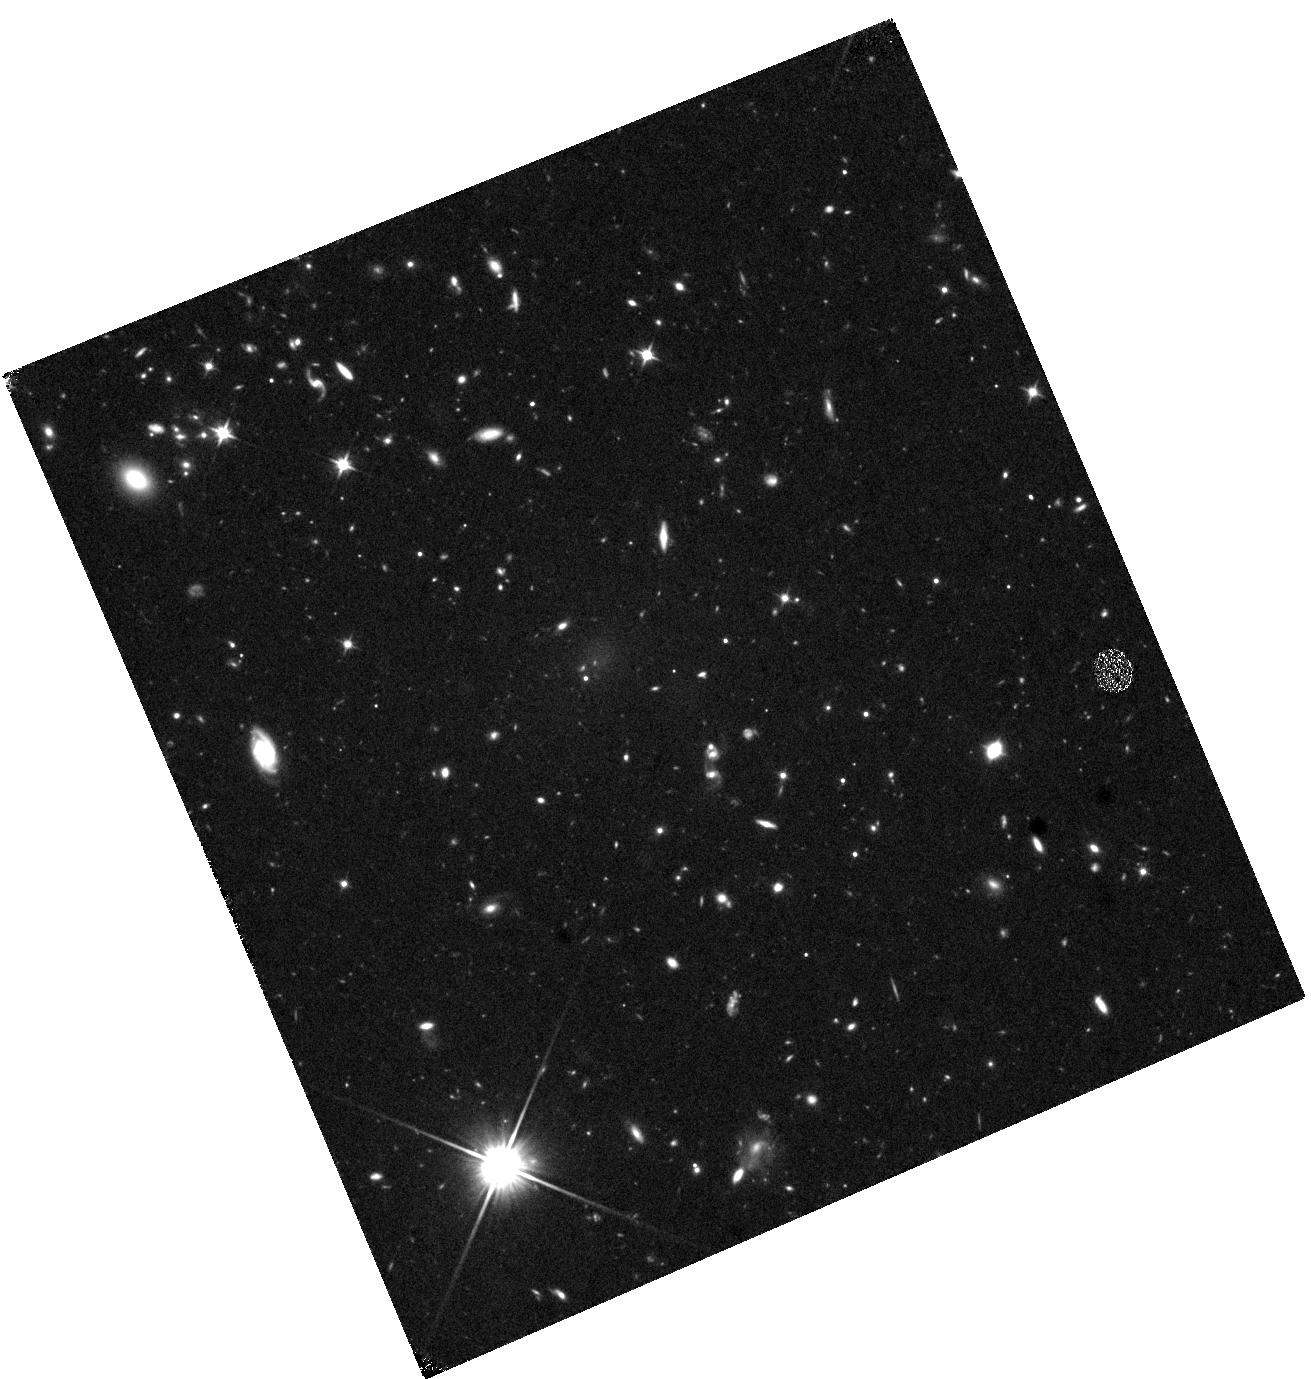
Target: WISEJ2243-1458
Instrument: WFC3/IR
Filter: F110W
Exposure: 40 min
Observation ID: hst_16243_14_wfc3_ir_f110w_ieer14

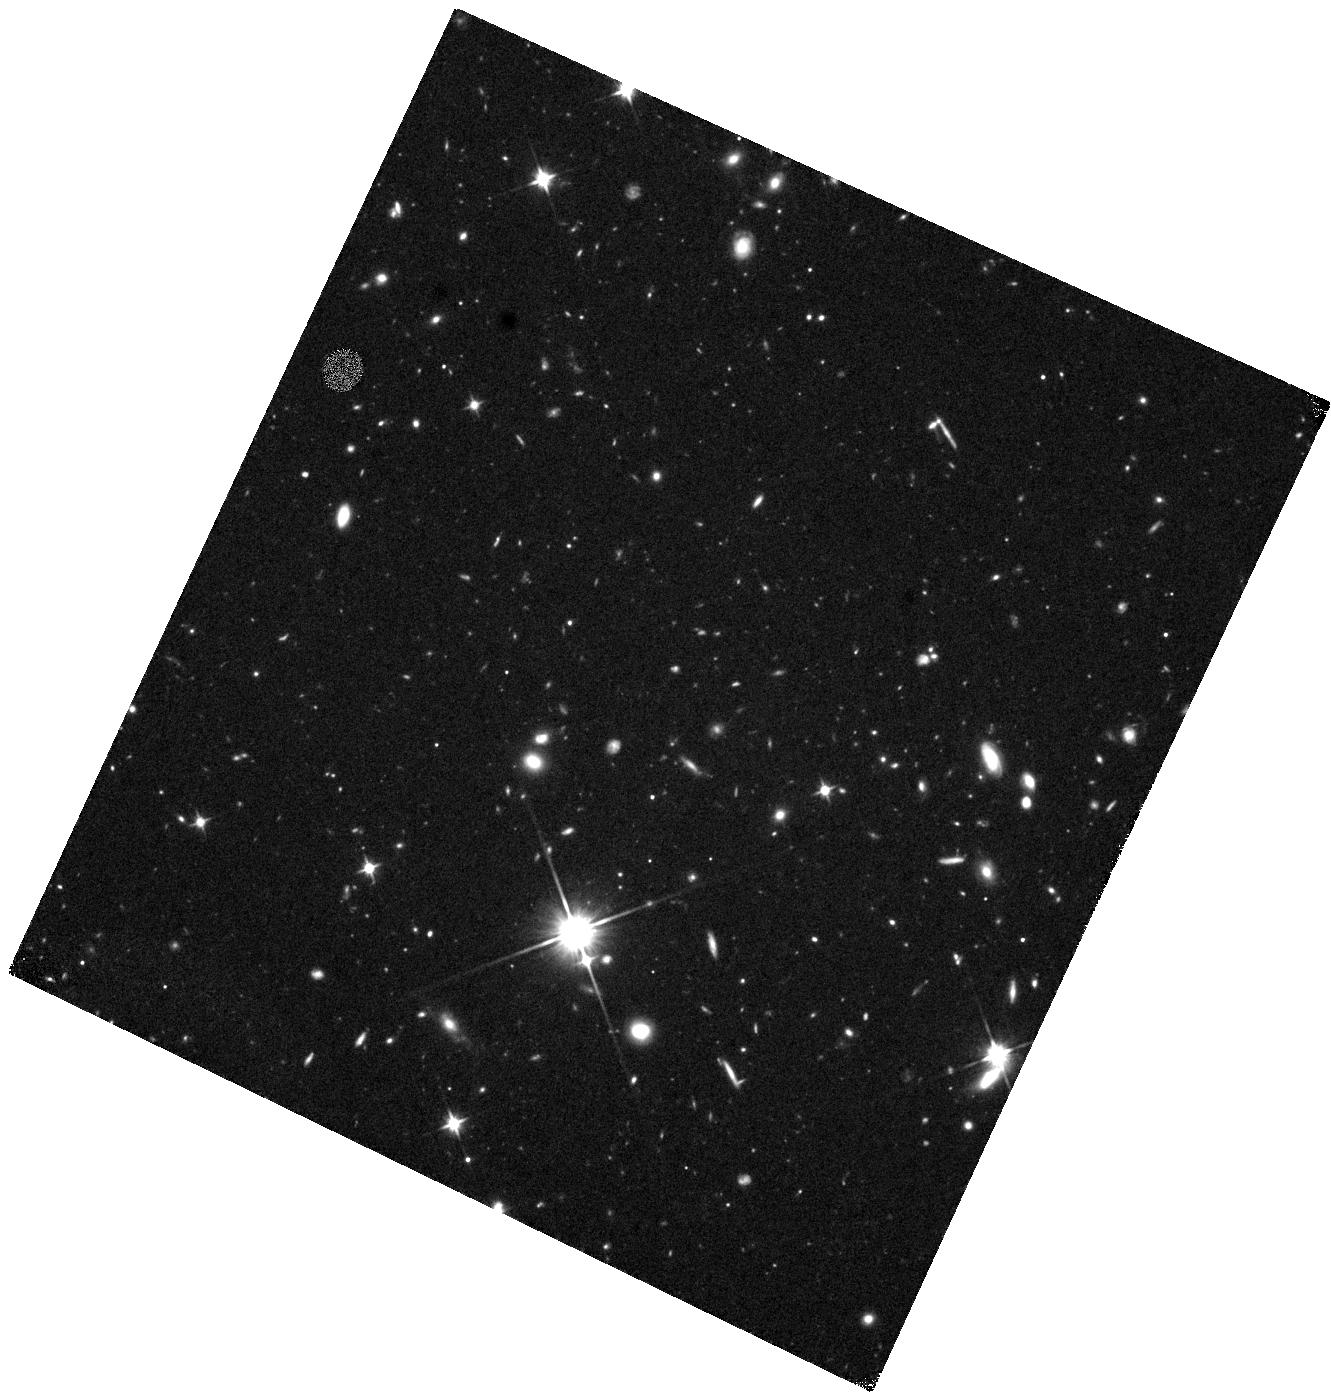
Target: WISEJ0938+0634
Instrument: WFC3/IR
Filter: F110W
Exposure: 40 min
Observation ID: hst_16243_04_wfc3_ir_f110w_ieer04

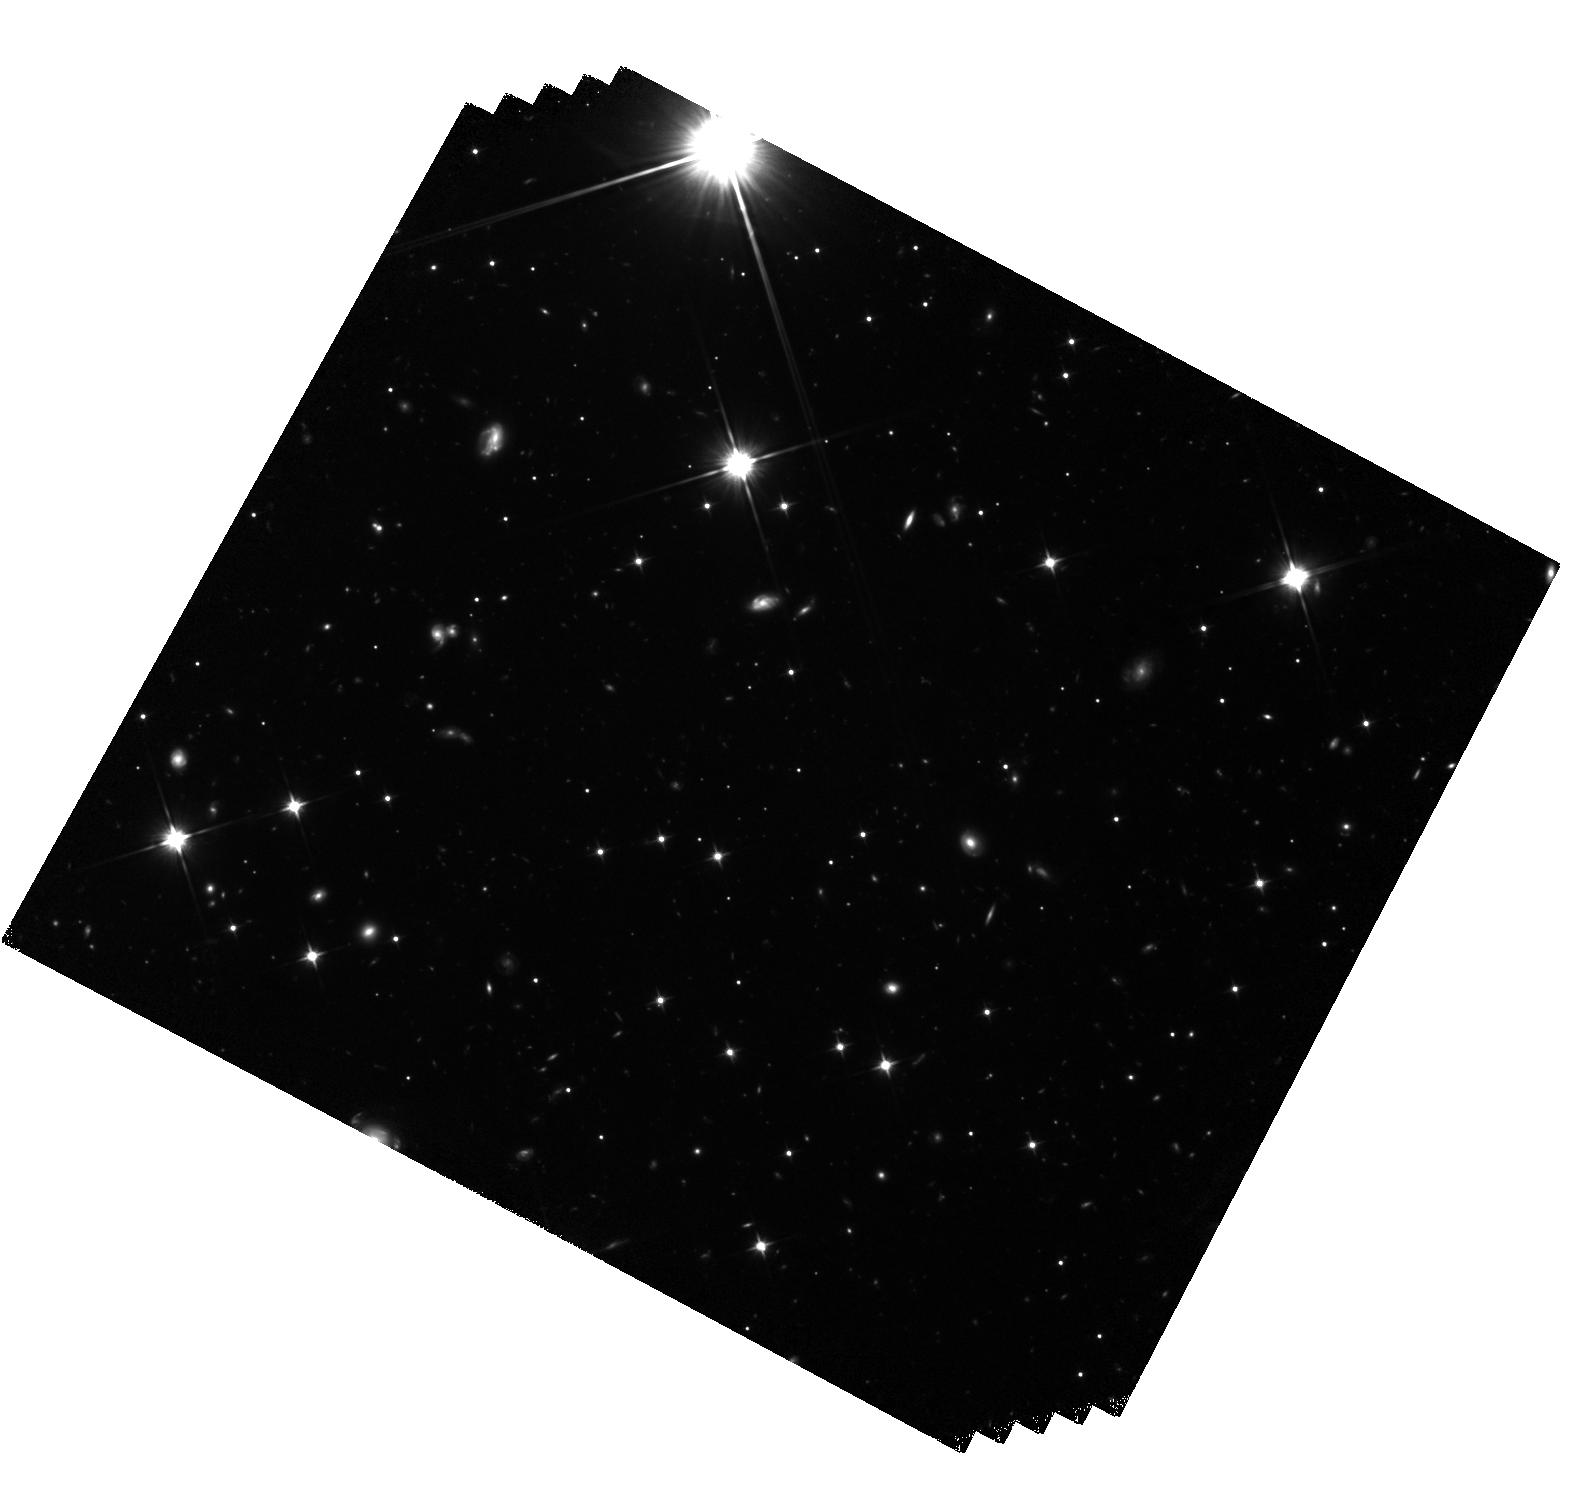
Target: WISEJ1446-2317
Instrument: WFC3/IR
Filter: F110W
Exposure: 3.3 h
Observation ID: hst_16243_10_wfc3_ir_f110w_ieer10

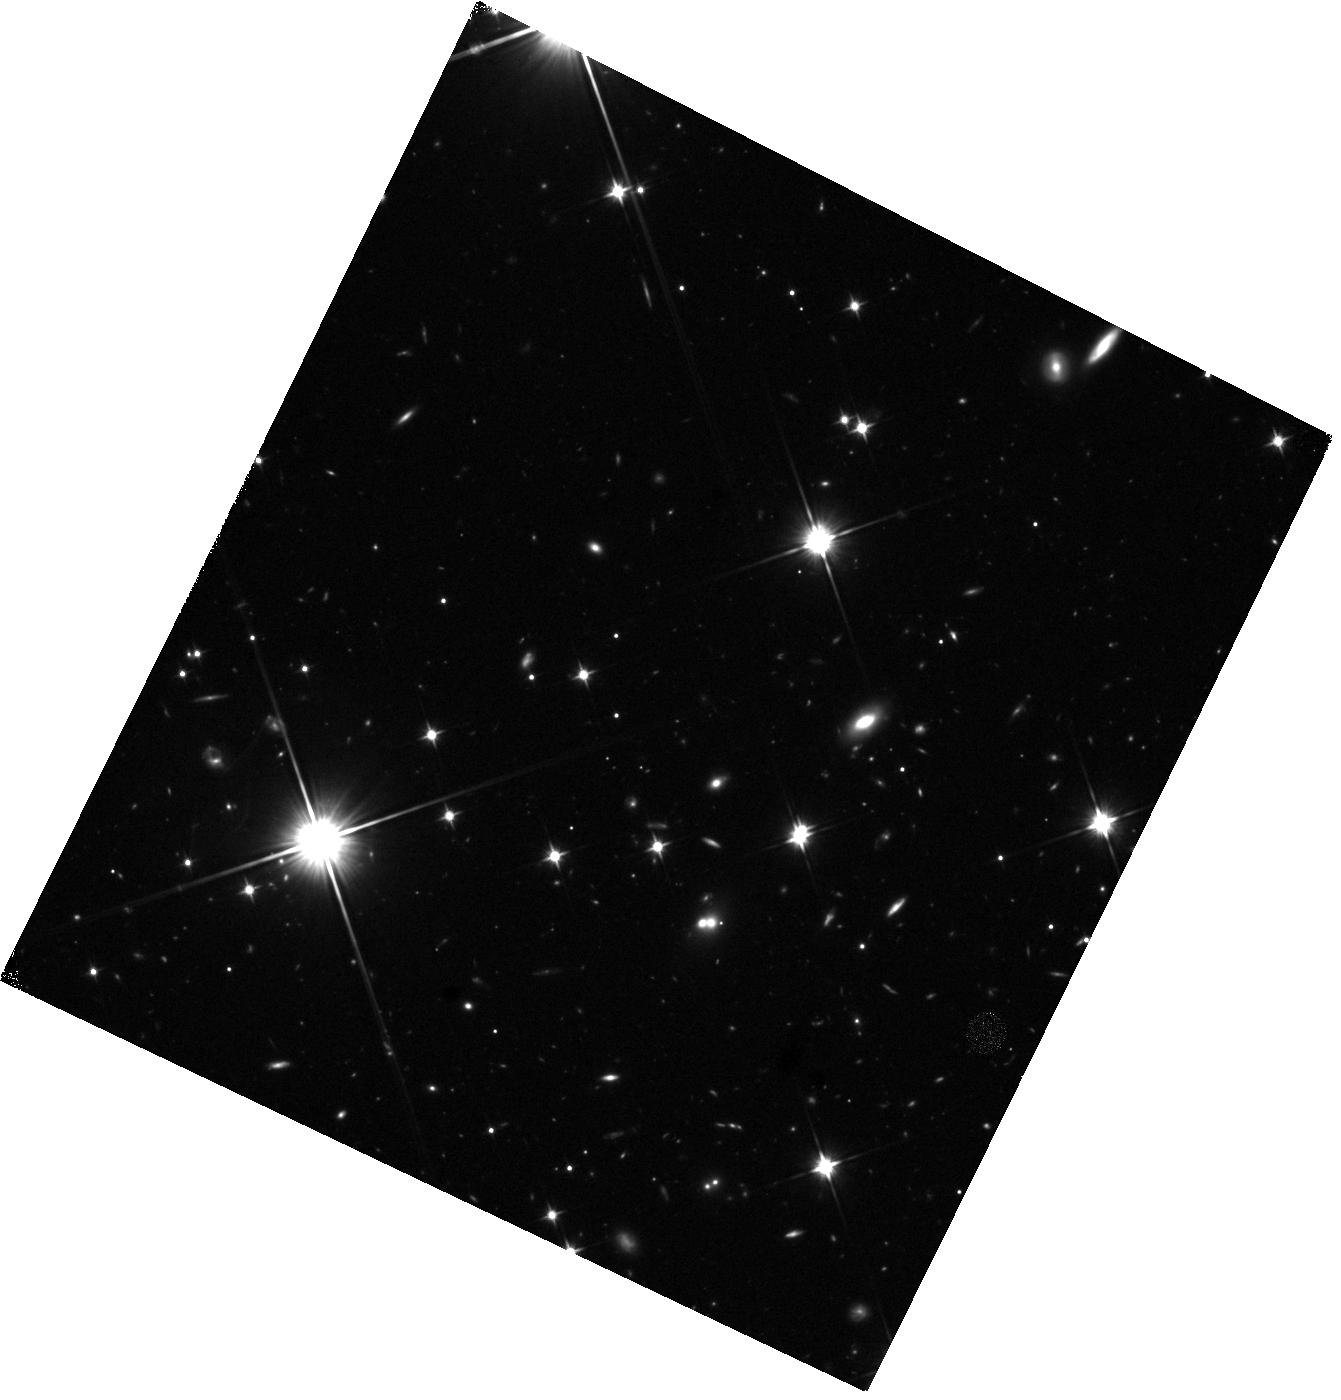
Target: WISEJ2355+3804
Instrument: WFC3/IR
Filter: F110W
Exposure: 40 min
Observation ID: hst_16243_z6_wfc3_ir_f110w_ieerz6

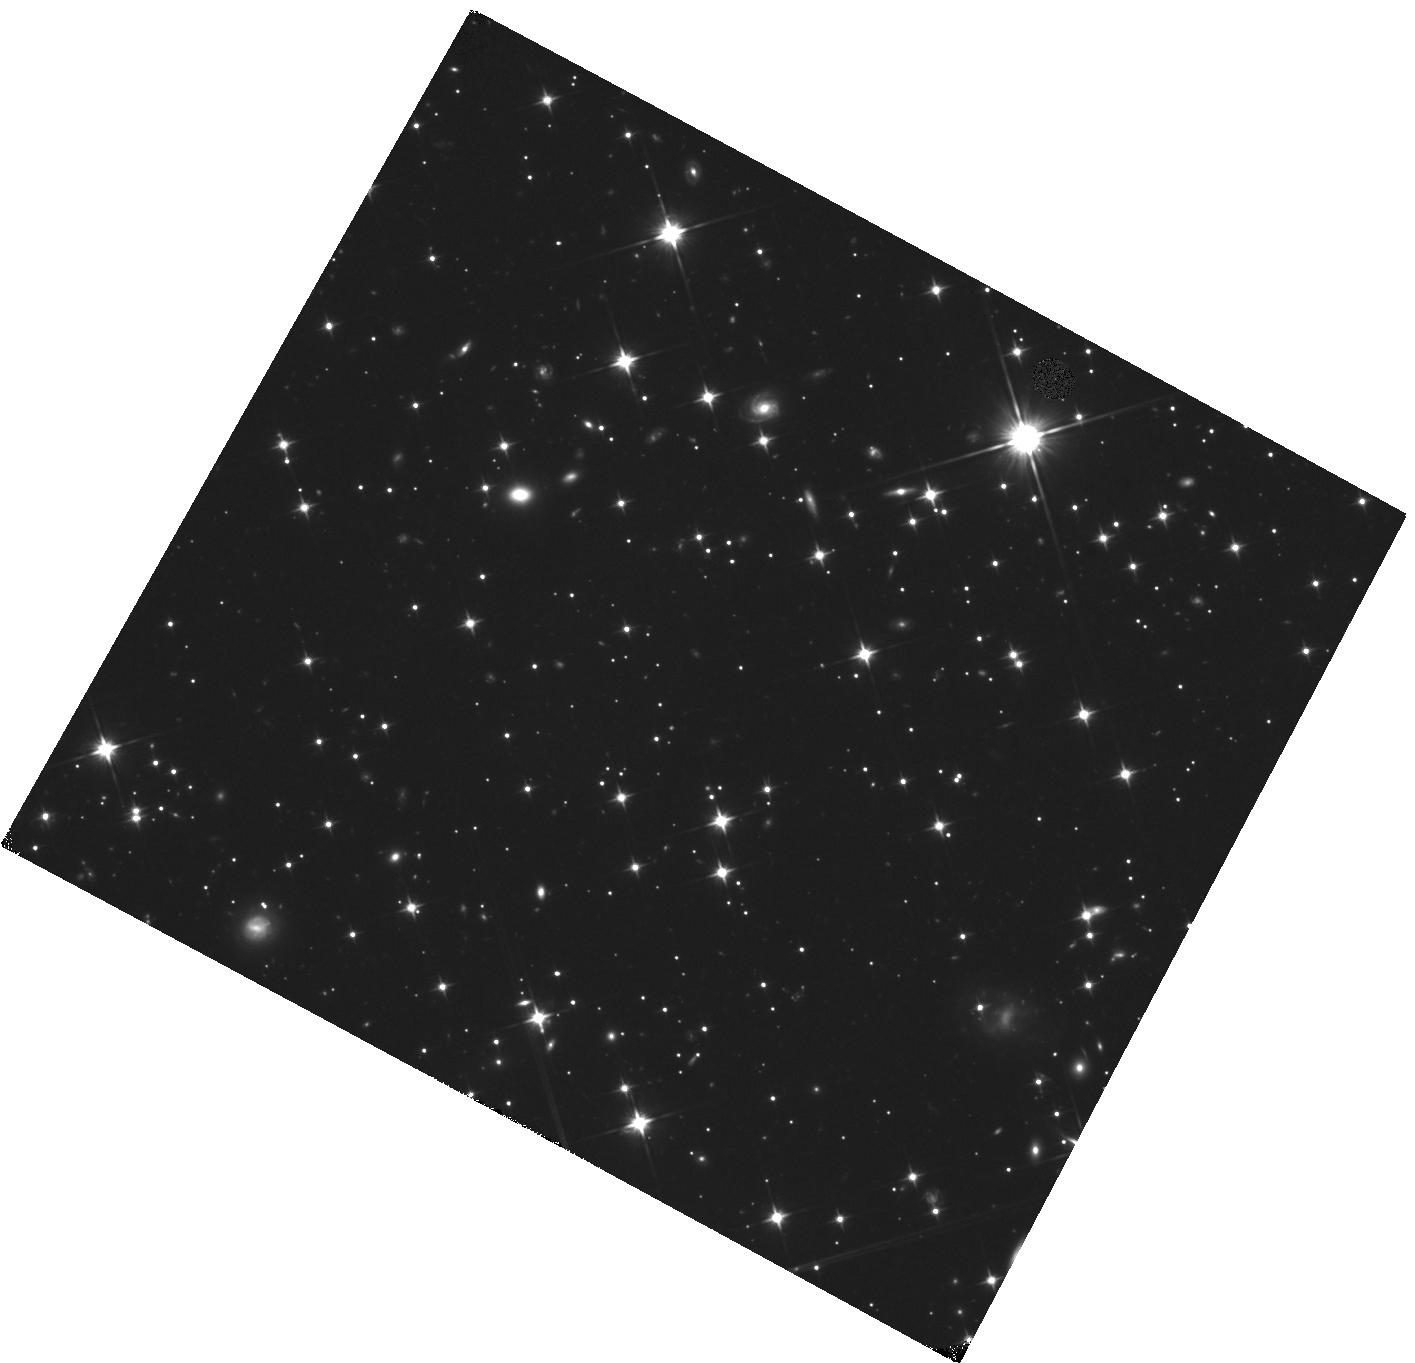
Target: WISEJ1359-4352
Instrument: WFC3/IR
Filter: F110W
Exposure: 40 min
Observation ID: hst_16243_09_wfc3_ir_f110w_ieer09

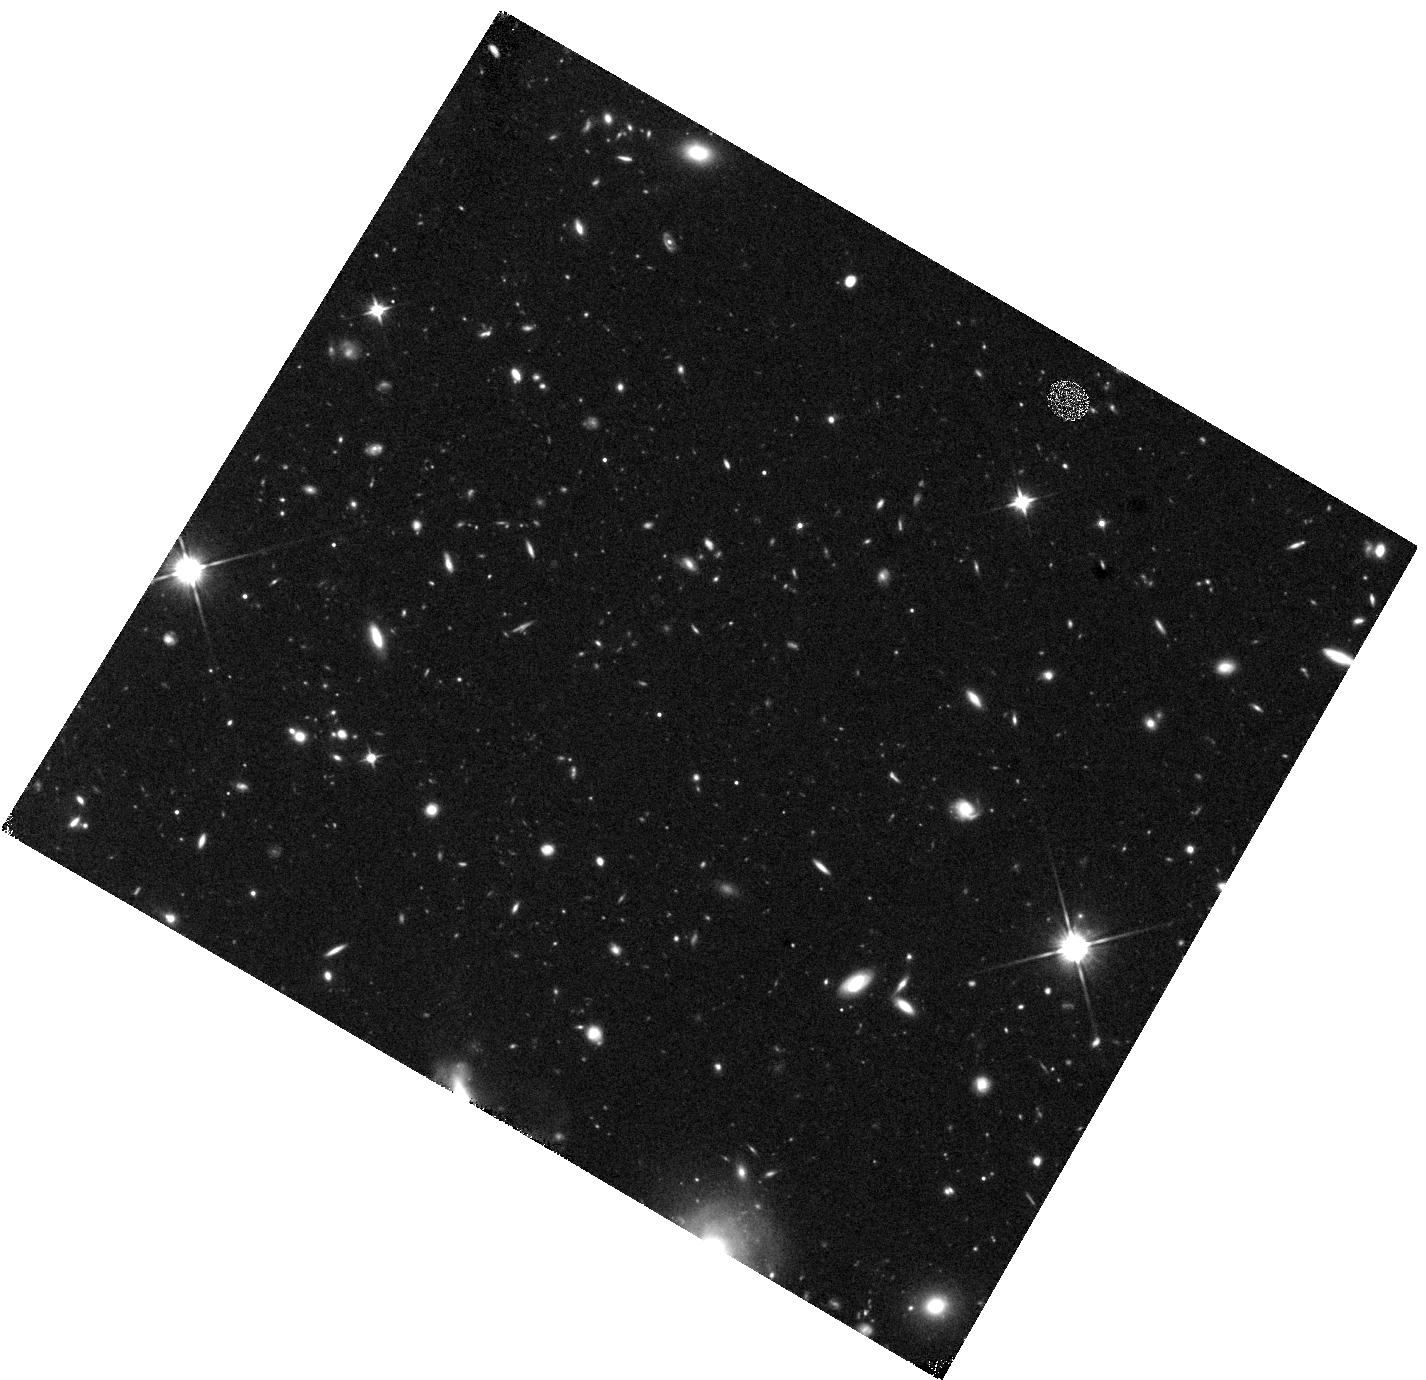
Target: WISEJ0859+5349
Instrument: WFC3/IR
Filter: F110W
Exposure: 40 min
Observation ID: hst_16243_03_wfc3_ir_f110w_ieer03

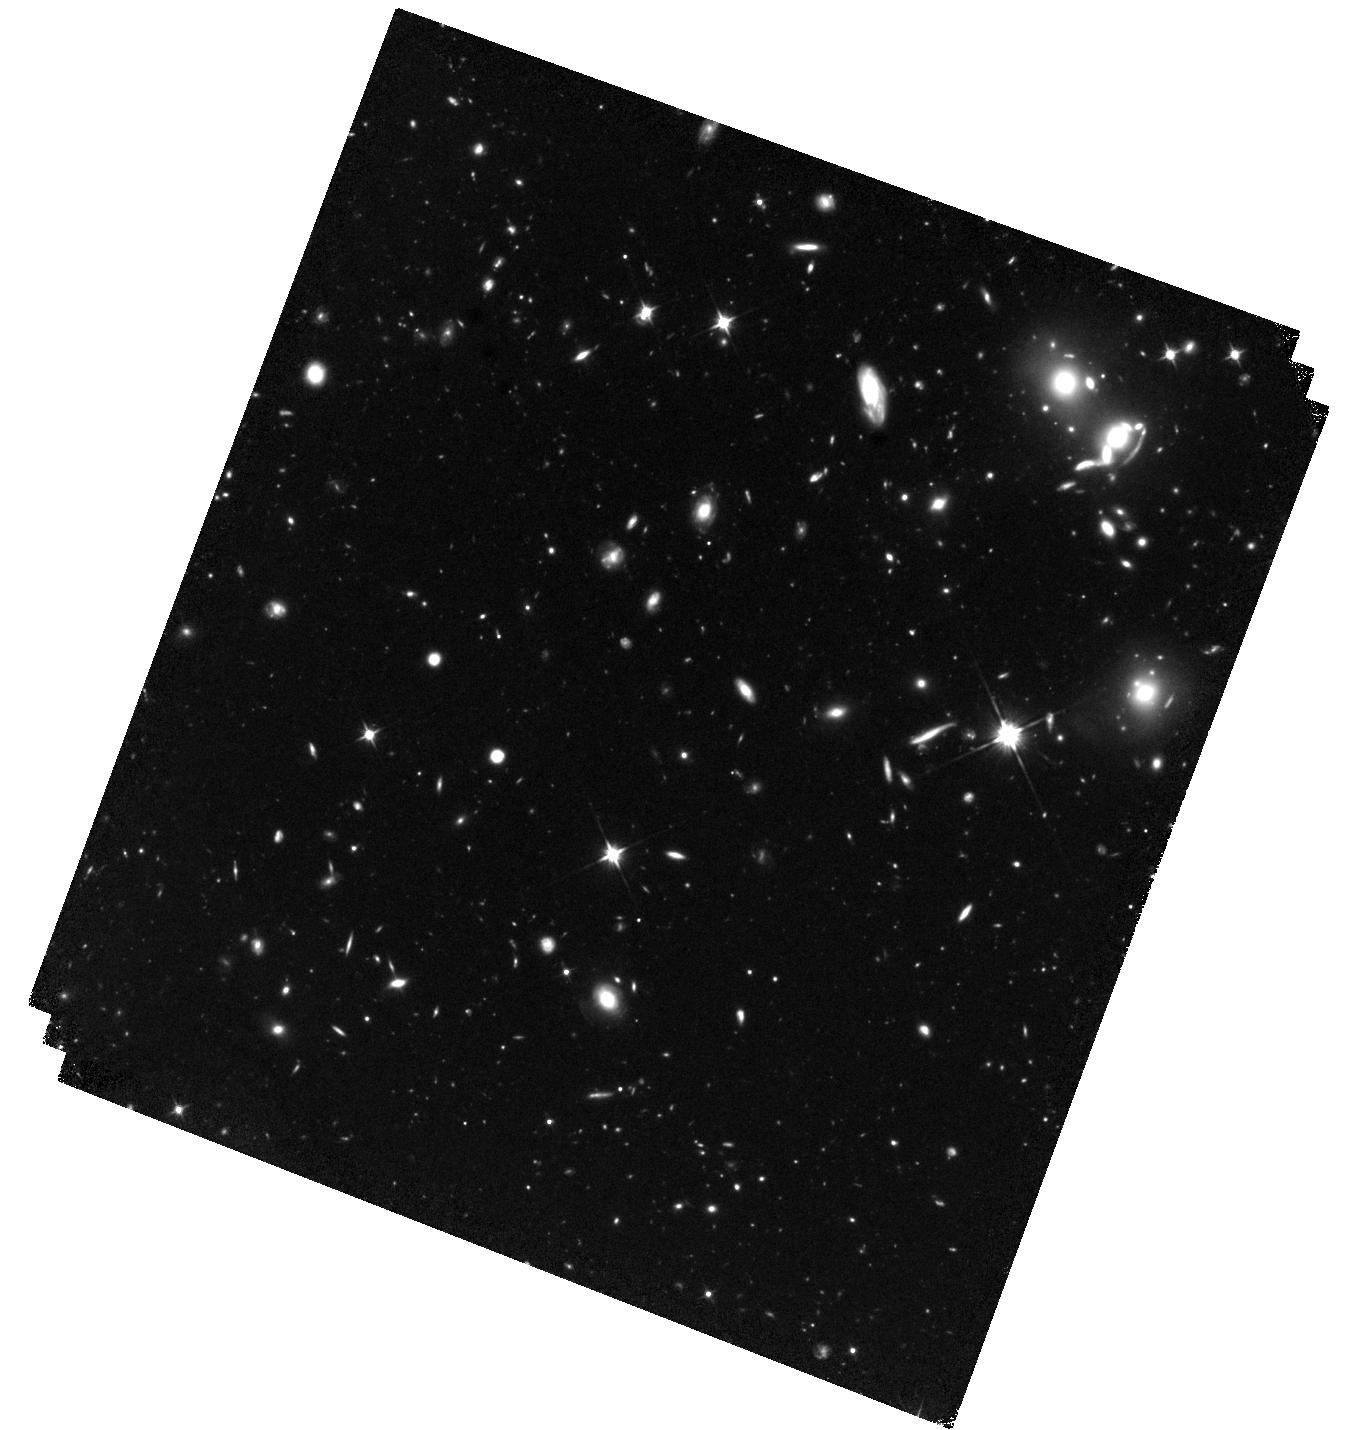
Target: WISEJ1257+7153
Instrument: WFC3/IR
Filter: F110W
Exposure: 2 h
Observation ID: hst_16243_08_wfc3_ir_f110w_ieer08

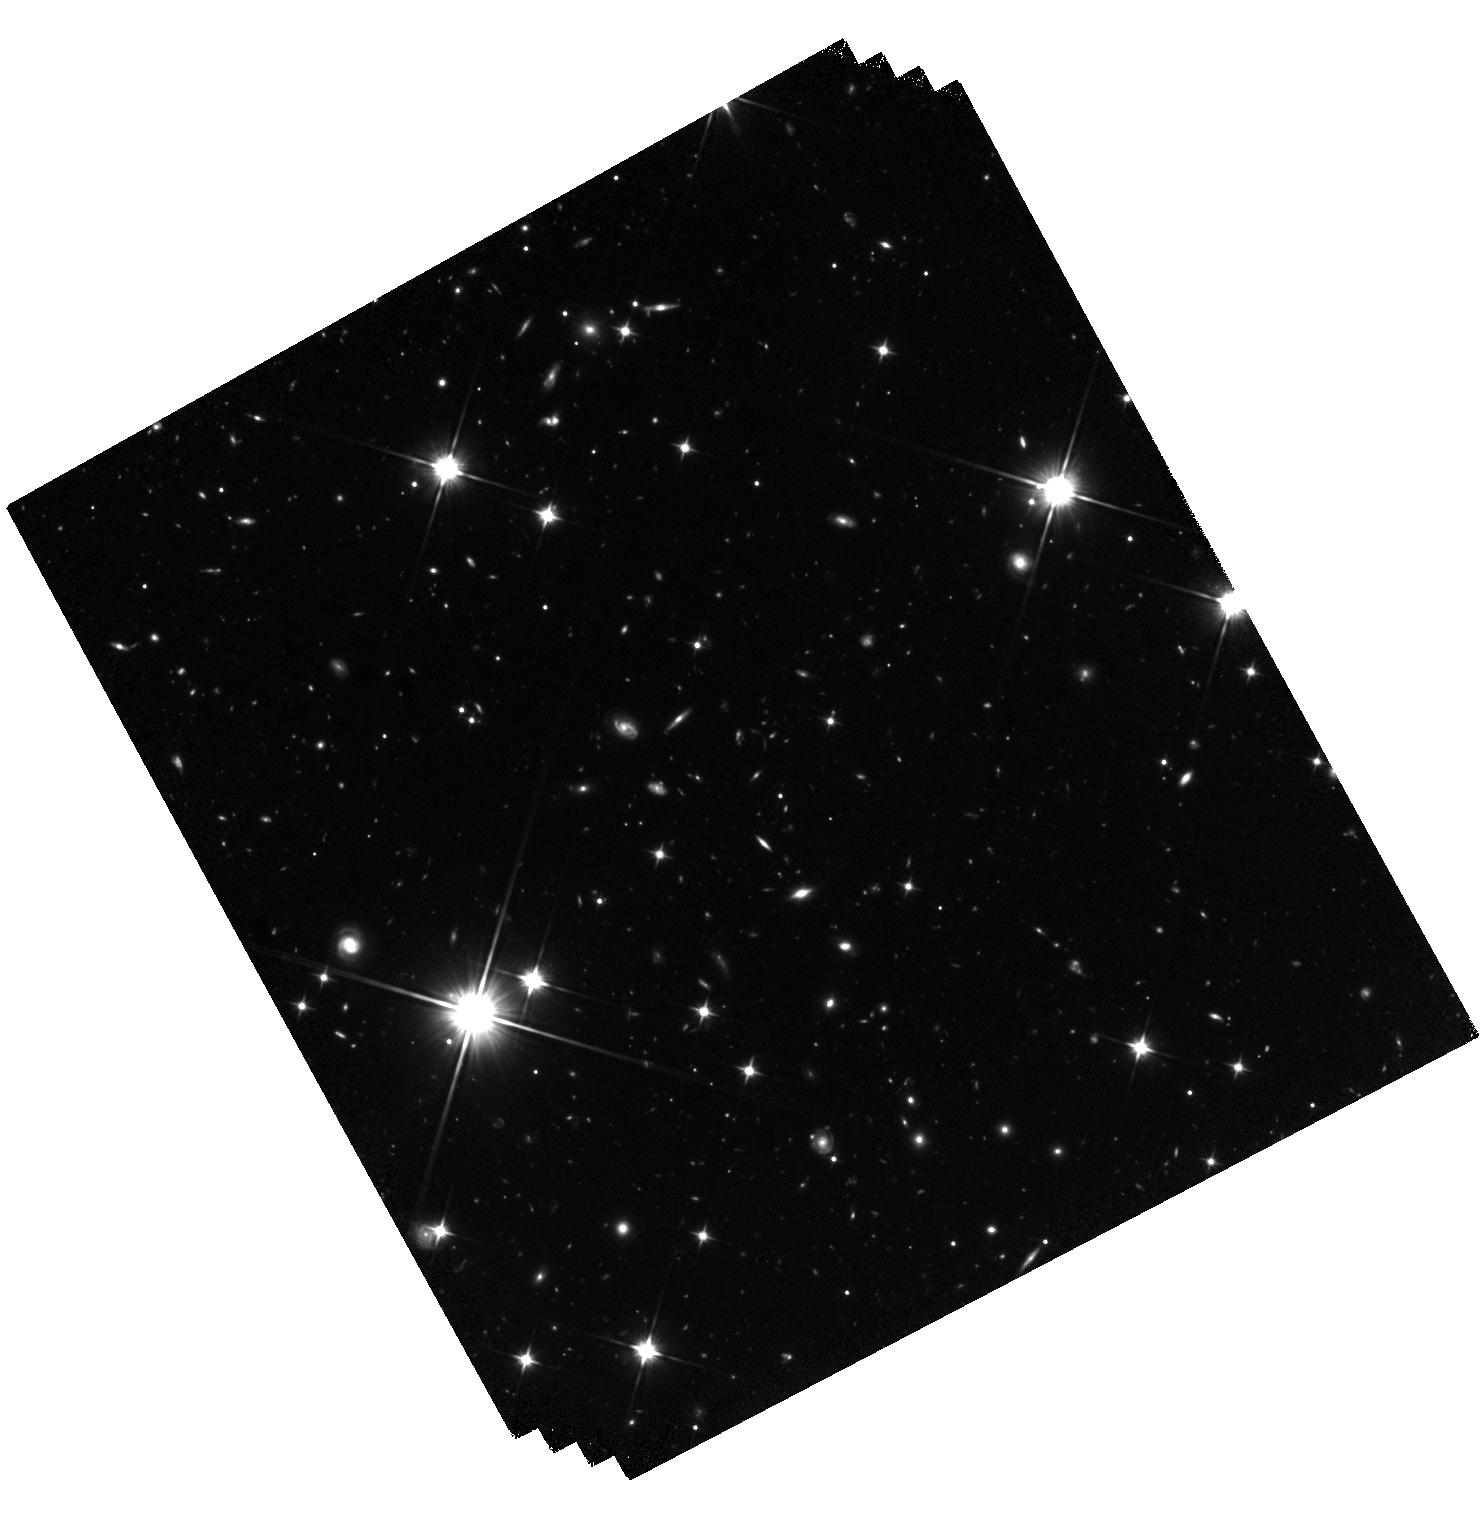
Target: WISEJ2230+2549
Instrument: WFC3/IR
Filter: F110W
Exposure: 2.7 h
Observation ID: hst_16243_12_wfc3_ir_f110w_ieer12

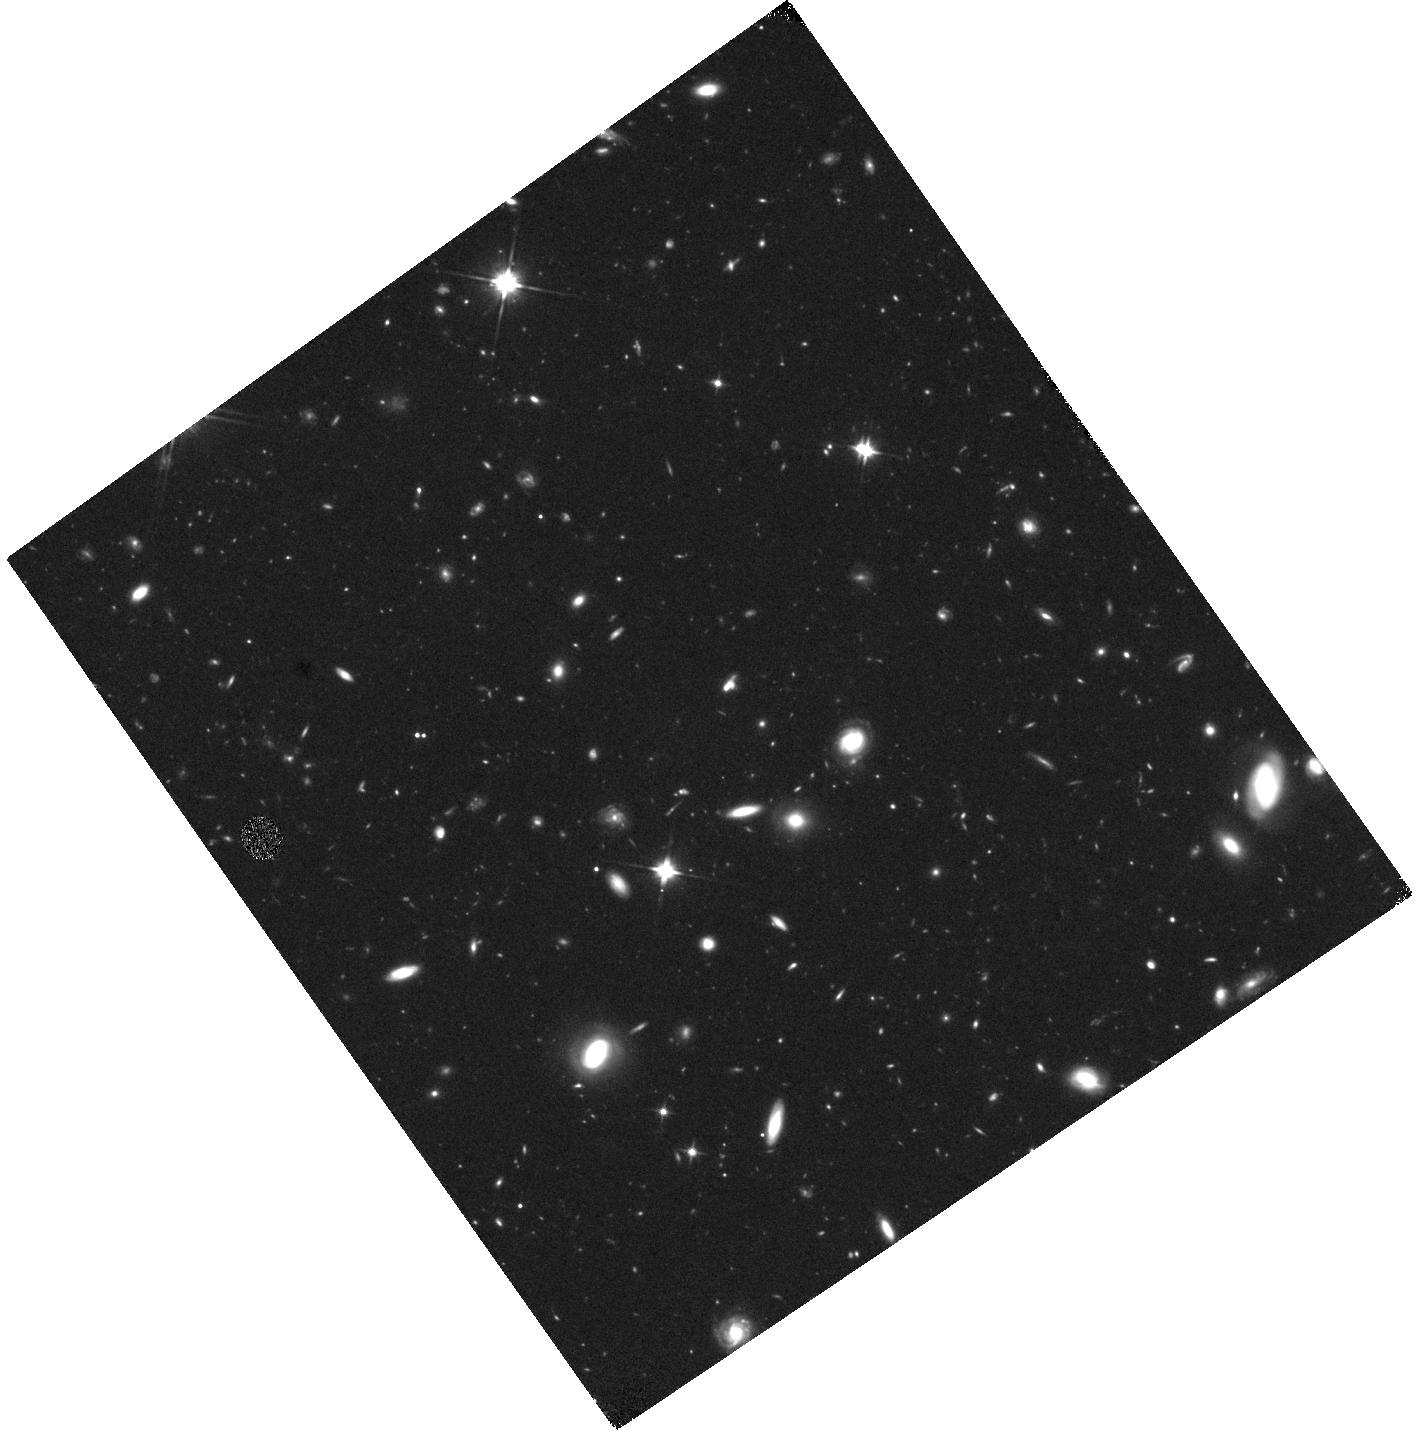
Target: WISEJ0402-2651
Instrument: WFC3/IR
Filter: F110W
Exposure: 40 min
Observation ID: hst_16243_02_wfc3_ir_f110w_ieer02

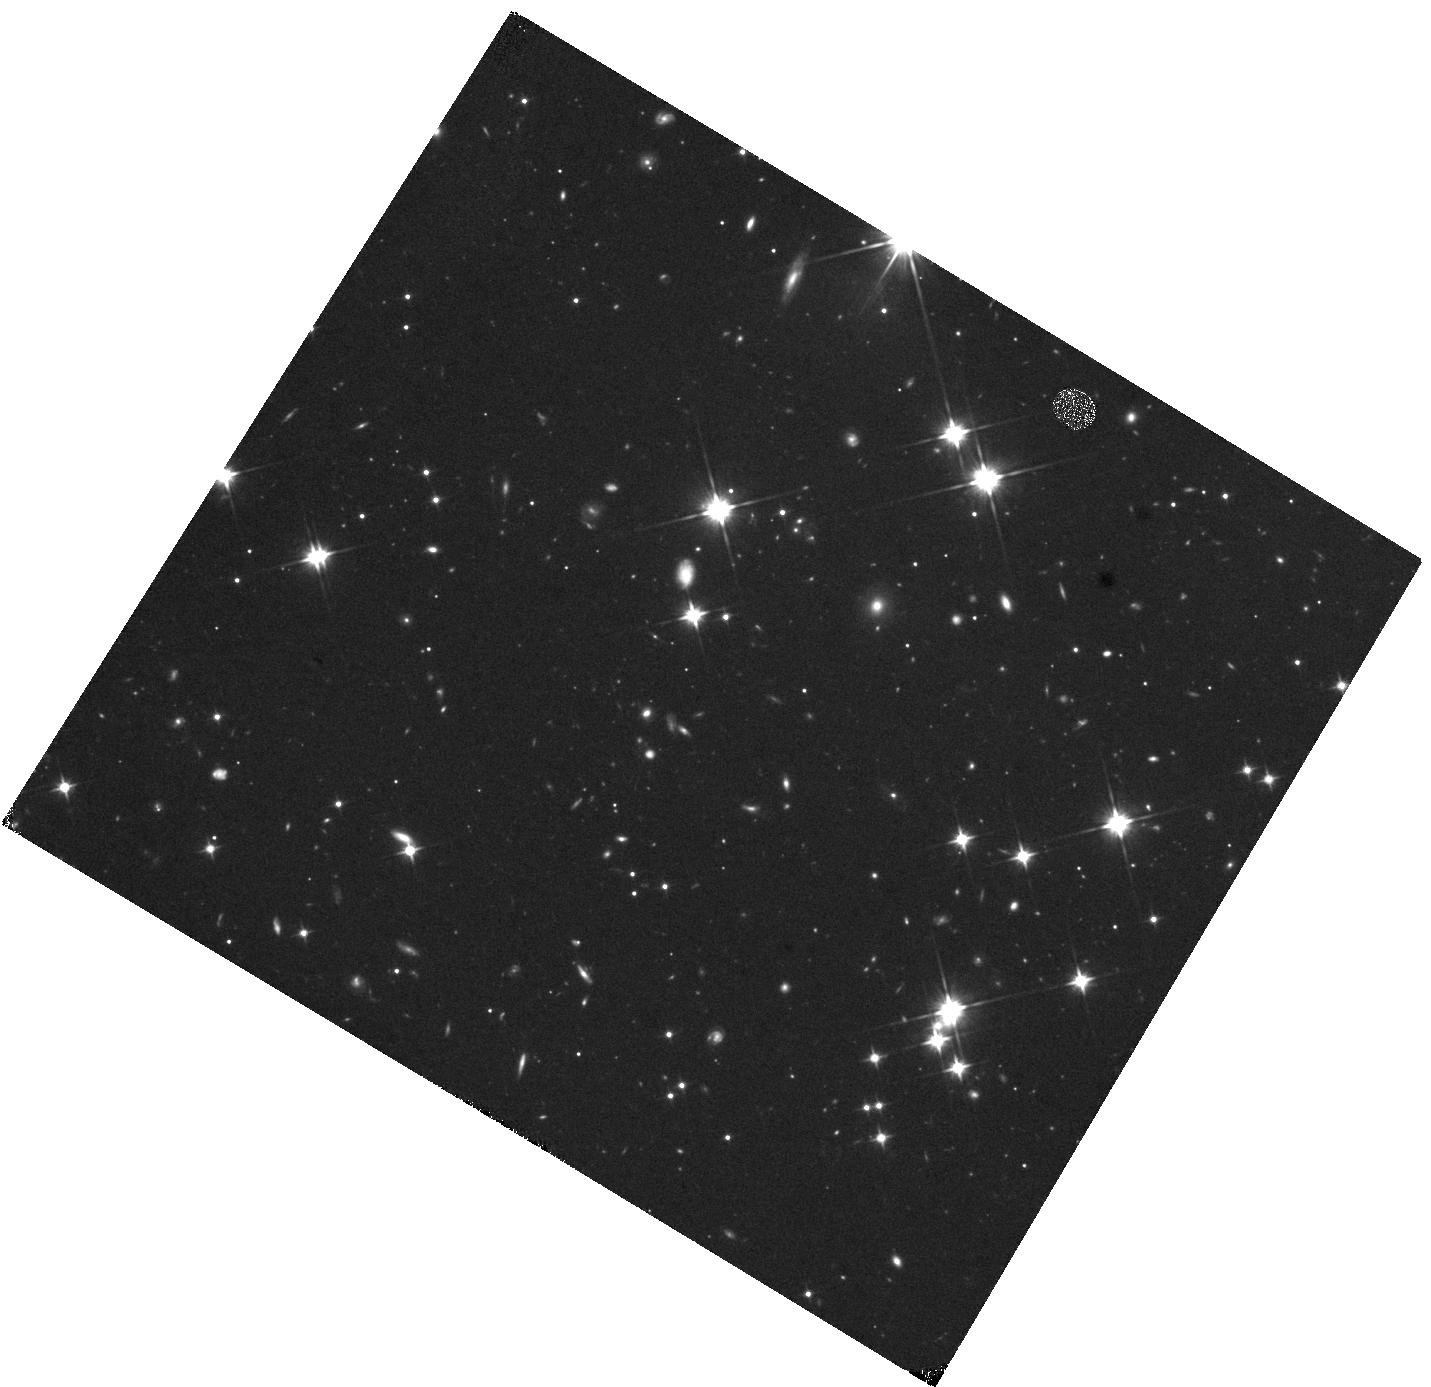
Target: WISEJ1534-1043
Instrument: WFC3/IR
Filter: F110W
Exposure: 40 min
Observation ID: hst_16243_11_wfc3_ir_f110w_ieer11

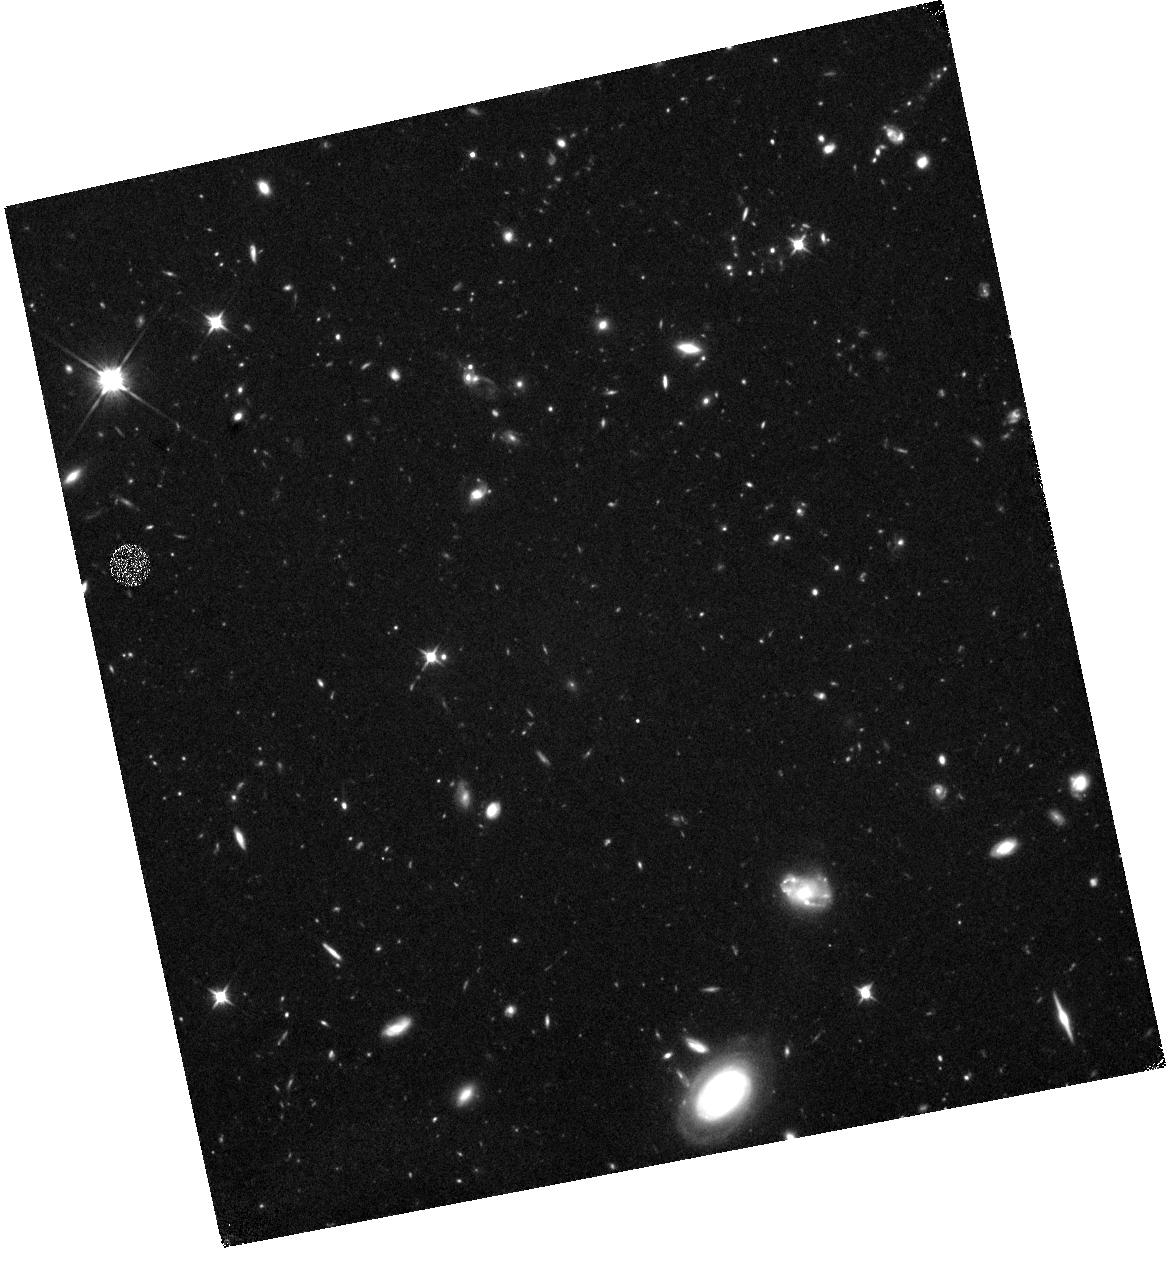
Target: WISEJ0238-1332
Instrument: WFC3/IR
Filter: F110W
Exposure: 40 min
Observation ID: hst_16243_01_wfc3_ir_f110w_ieer01

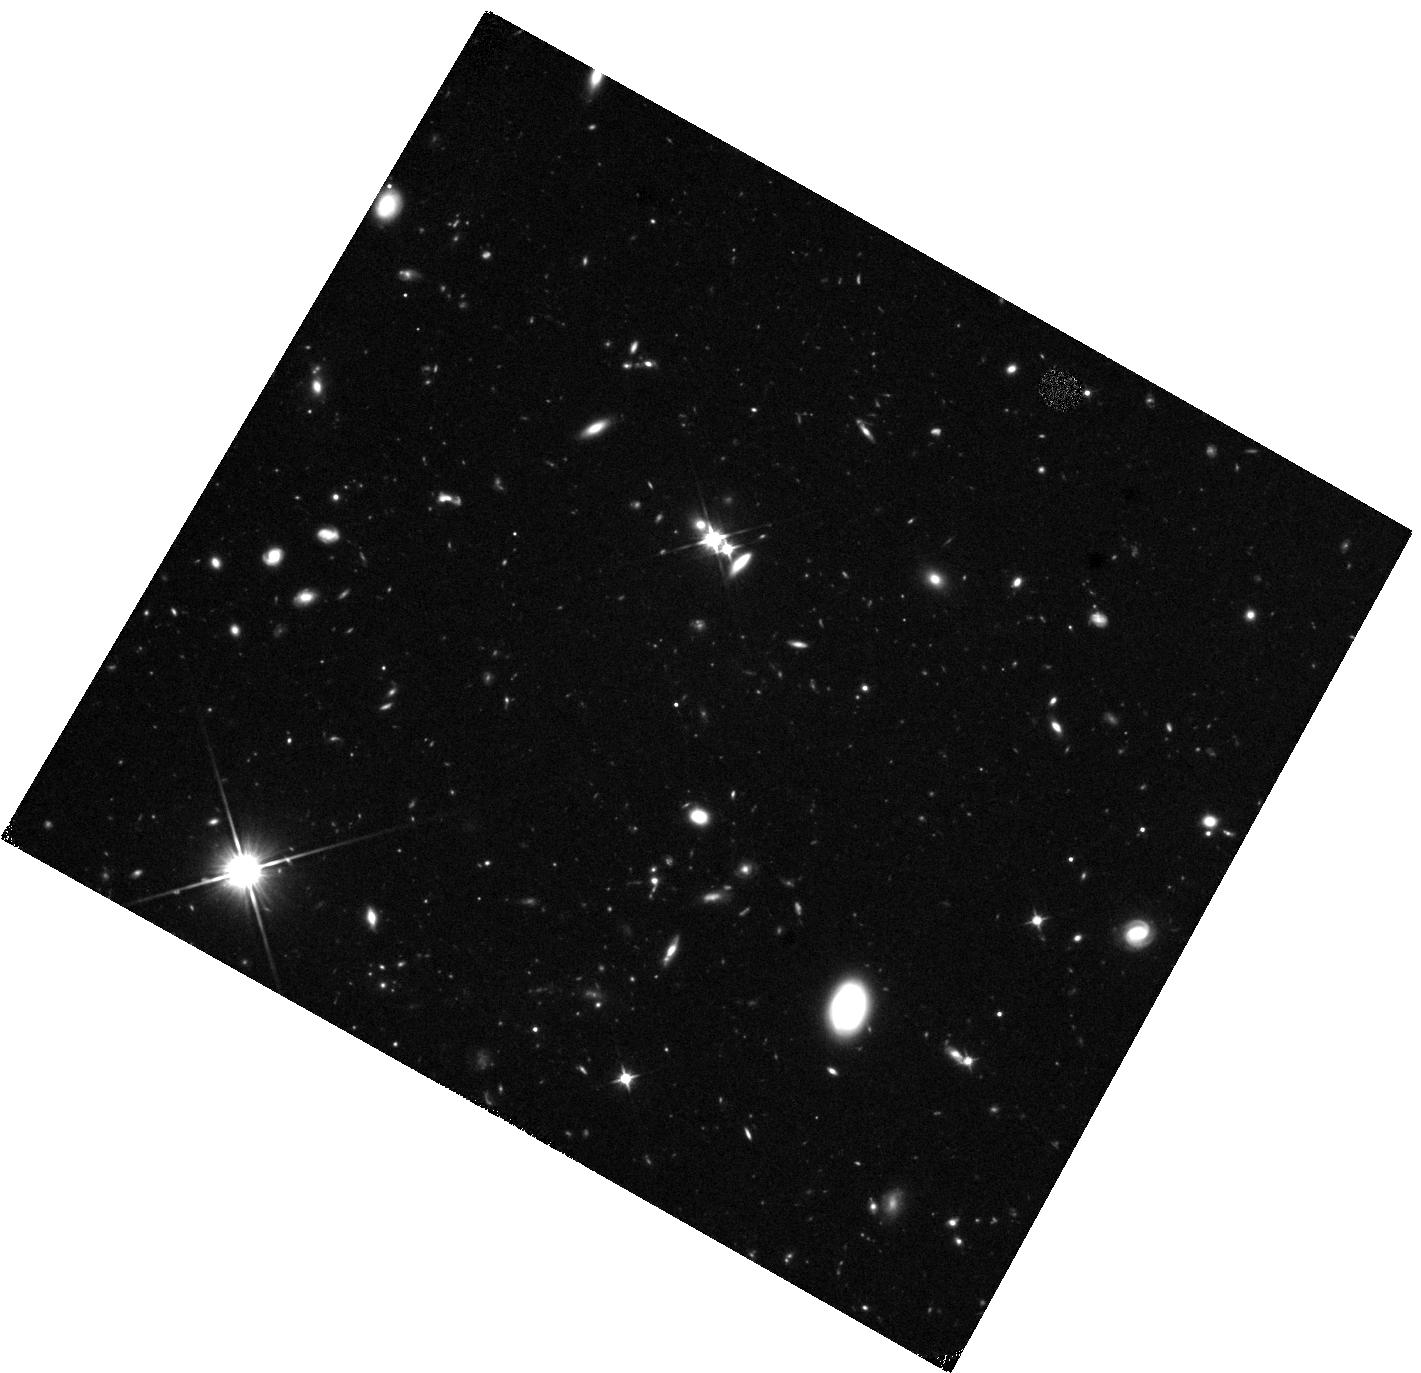
Target: WISEJ1047+5457
Instrument: WFC3/IR
Filter: F110W
Exposure: 40 min
Observation ID: hst_16243_06_wfc3_ir_f110w_ieer06

Determining the low-mass cutoff for star formation (PI: Marocco, Federico)

With recent advances in the discovery of very low temperature brown dwarfs, we are now able to discern the shape of the low-mass end of the field mass function and define the low-mass cutoff itself. We propose to do this with a volume-limited (d < 20 pc) sample of the coldest known spectral types, Y dwarfs. Our multi-telescope campaign to obtain high-quality astrometry and photometry for this sample is well underway. HST is essential to complete the trigonometric measurement of parallaxes for the 14 faintest and coldest members of our sample. These are only accessible via HST. A combination of publicly available WISE and Spitzer data together with HST WFC3 F110W data will complete the distance and temperature determination for this sample. Having distances and temperatures for all of the coldest objects in the the Solar neighborhood provides an unprecedented look at the low-mass end of the mass function, and brings us one step closer to answering some of the most important questions in all of astrophysics: how can star formation create objects of extremely low mass? With what efficiency? Is there a low-mass cutoff to star formation?